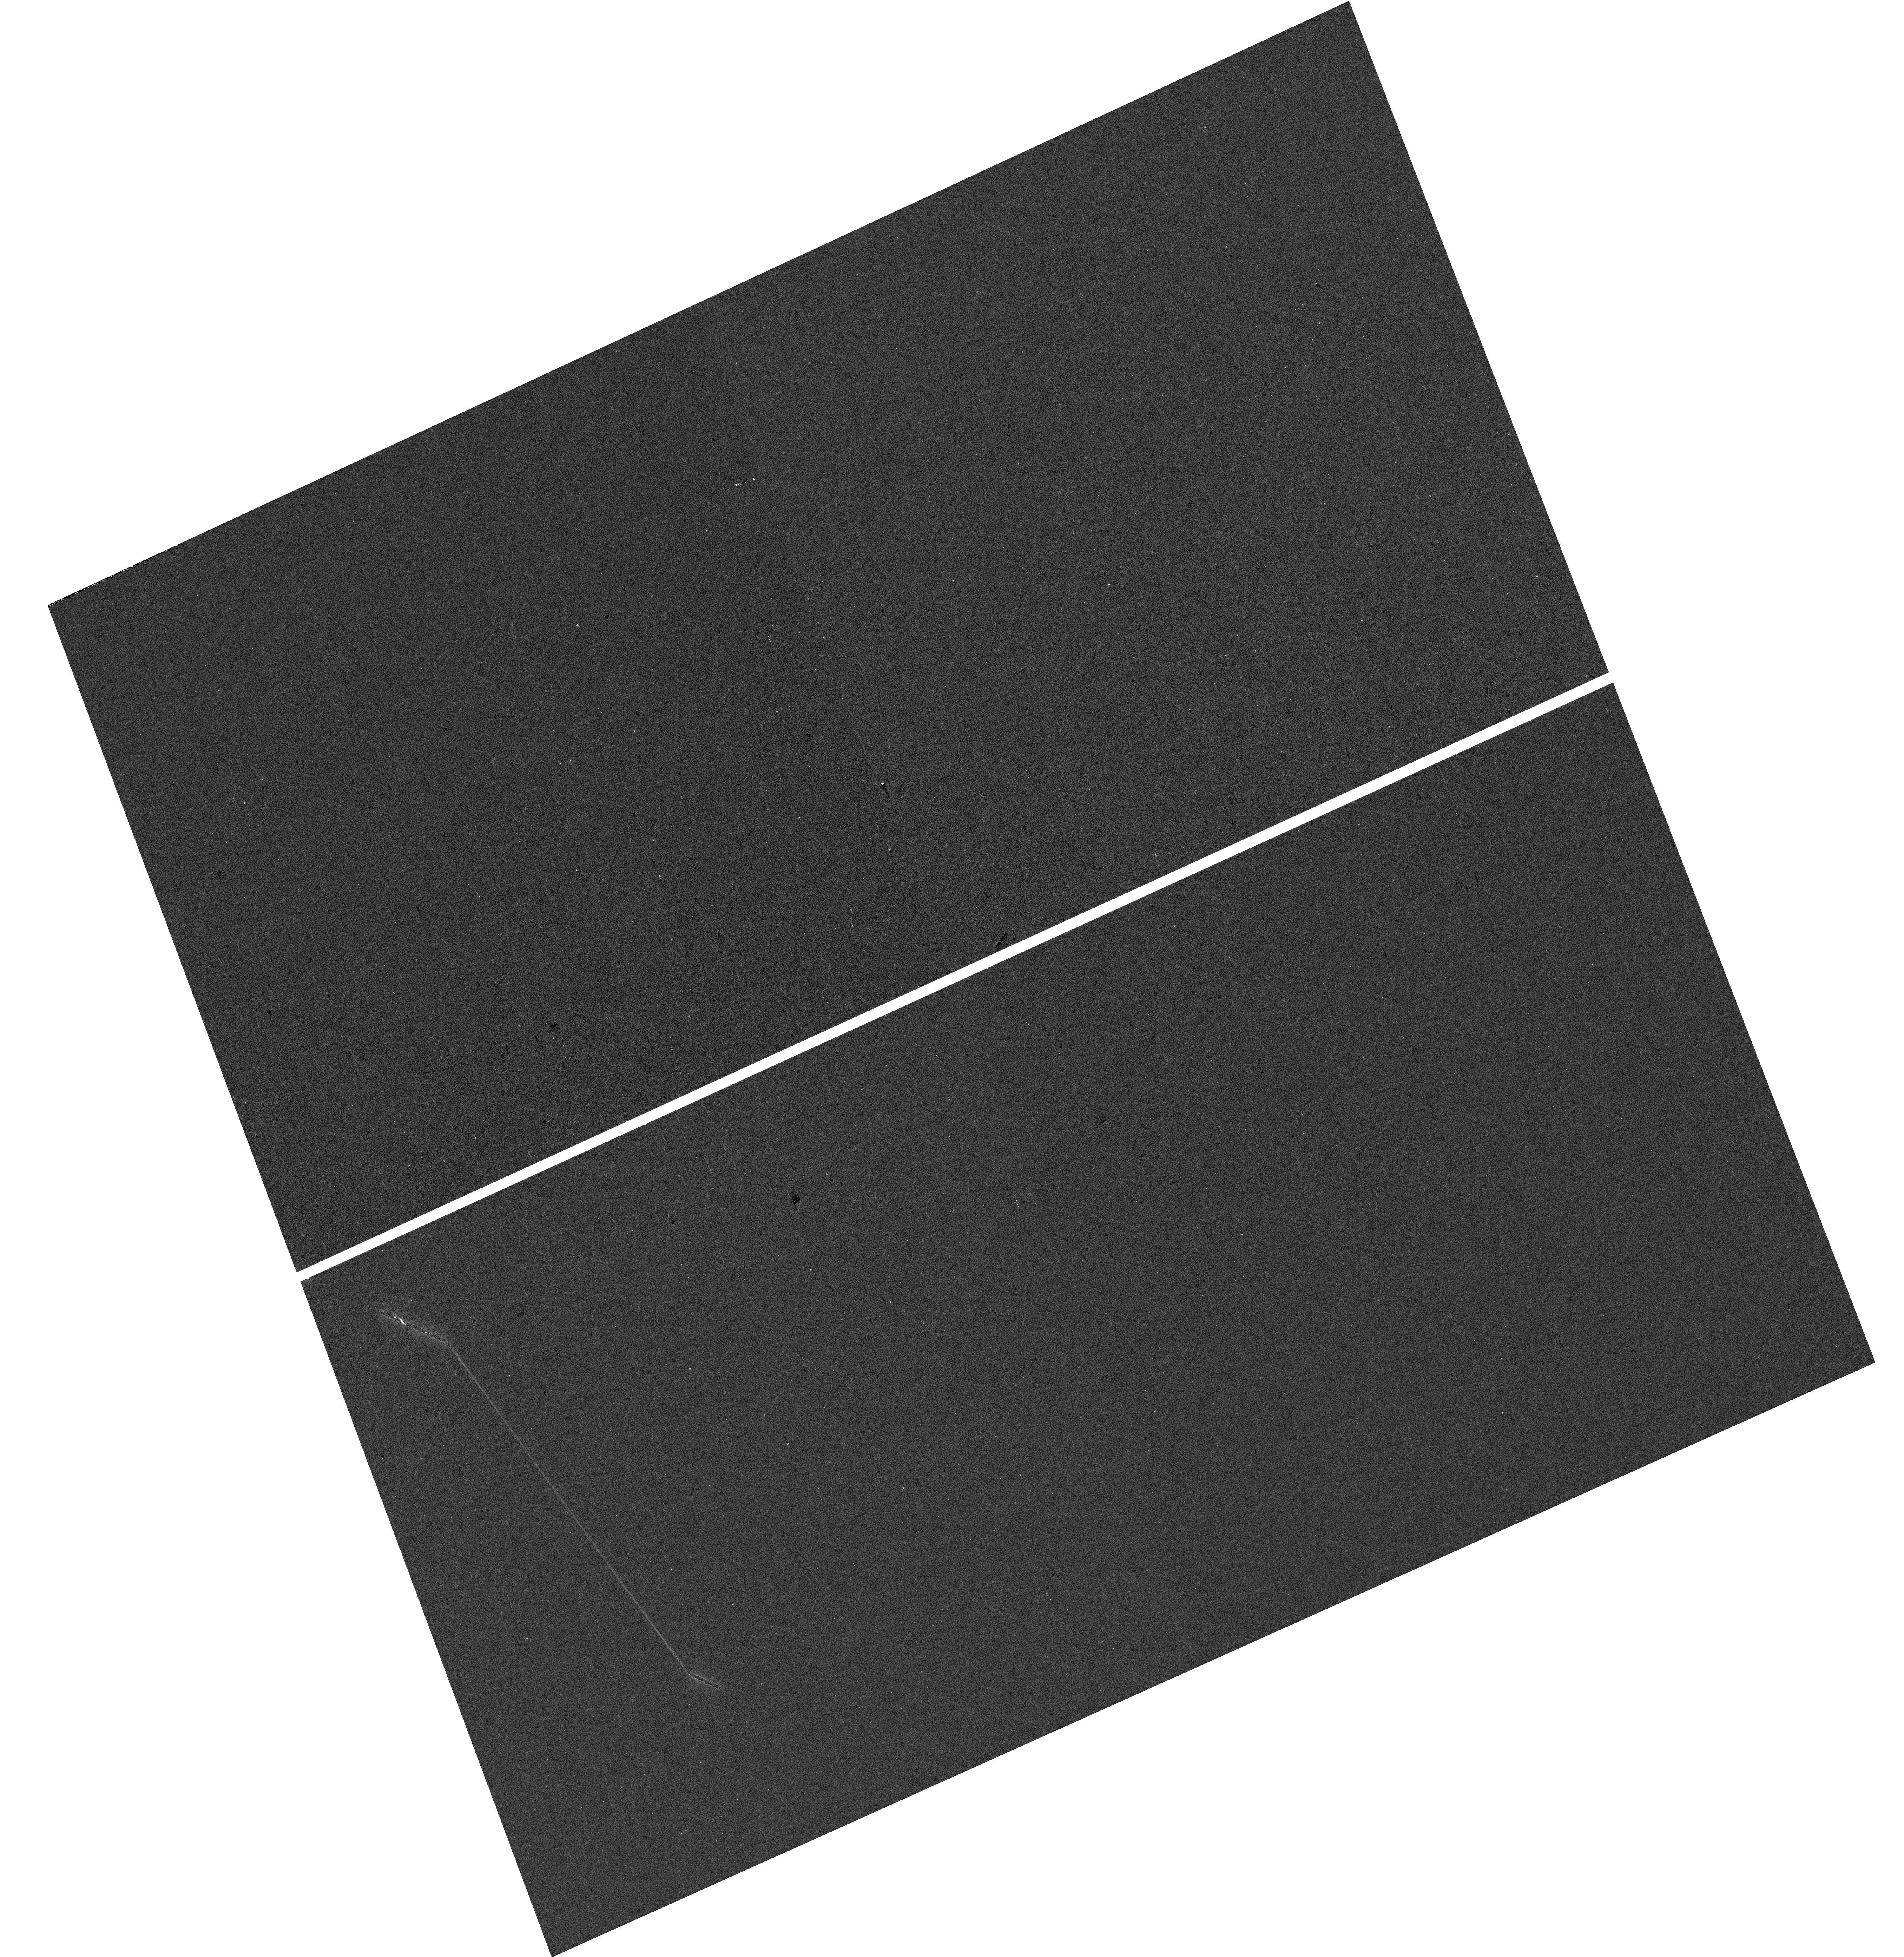
Target: CSWA-20. Instrument: WFC3/UVIS. Filter: F300X. Exposure: 7 min. Observation ID: hst_17138_01_wfc3_uvis_f300x_iezv01

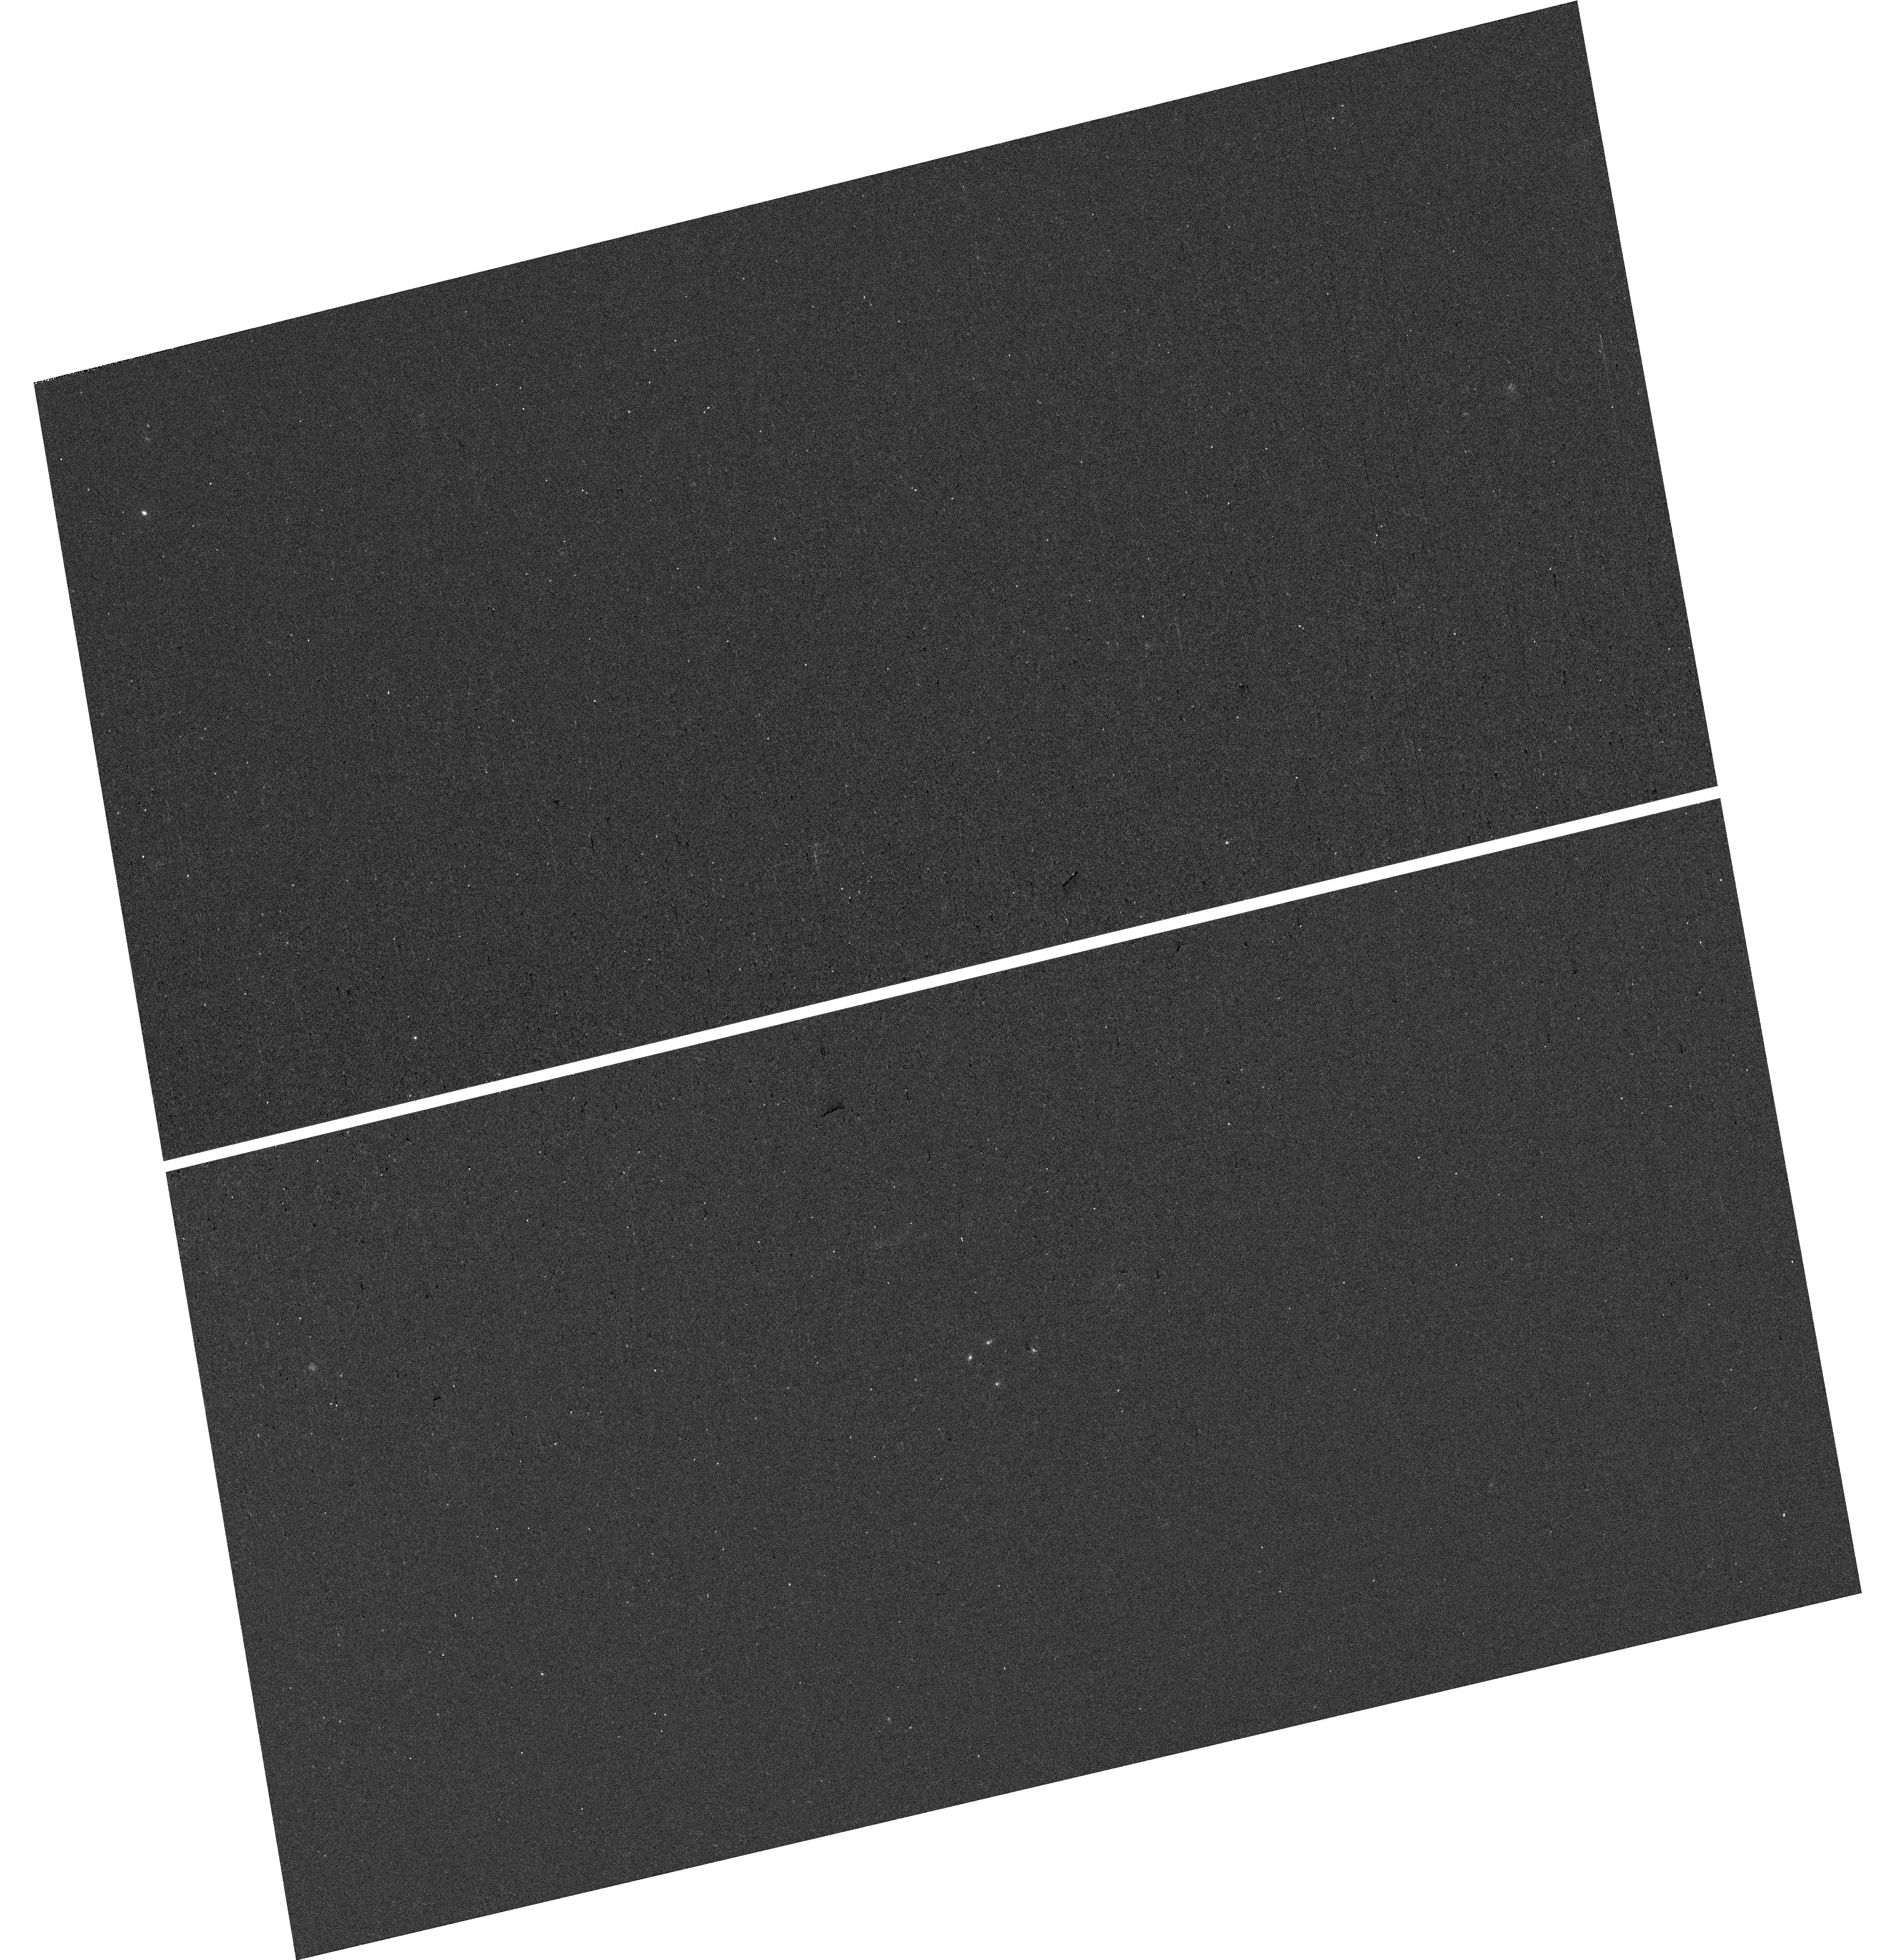
Target: CSWA-20. Instrument: WFC3/UVIS. Filter: F300X. Exposure: 7 min. Observation ID: hst_17138_02_wfc3_uvis_f300x_iezv02

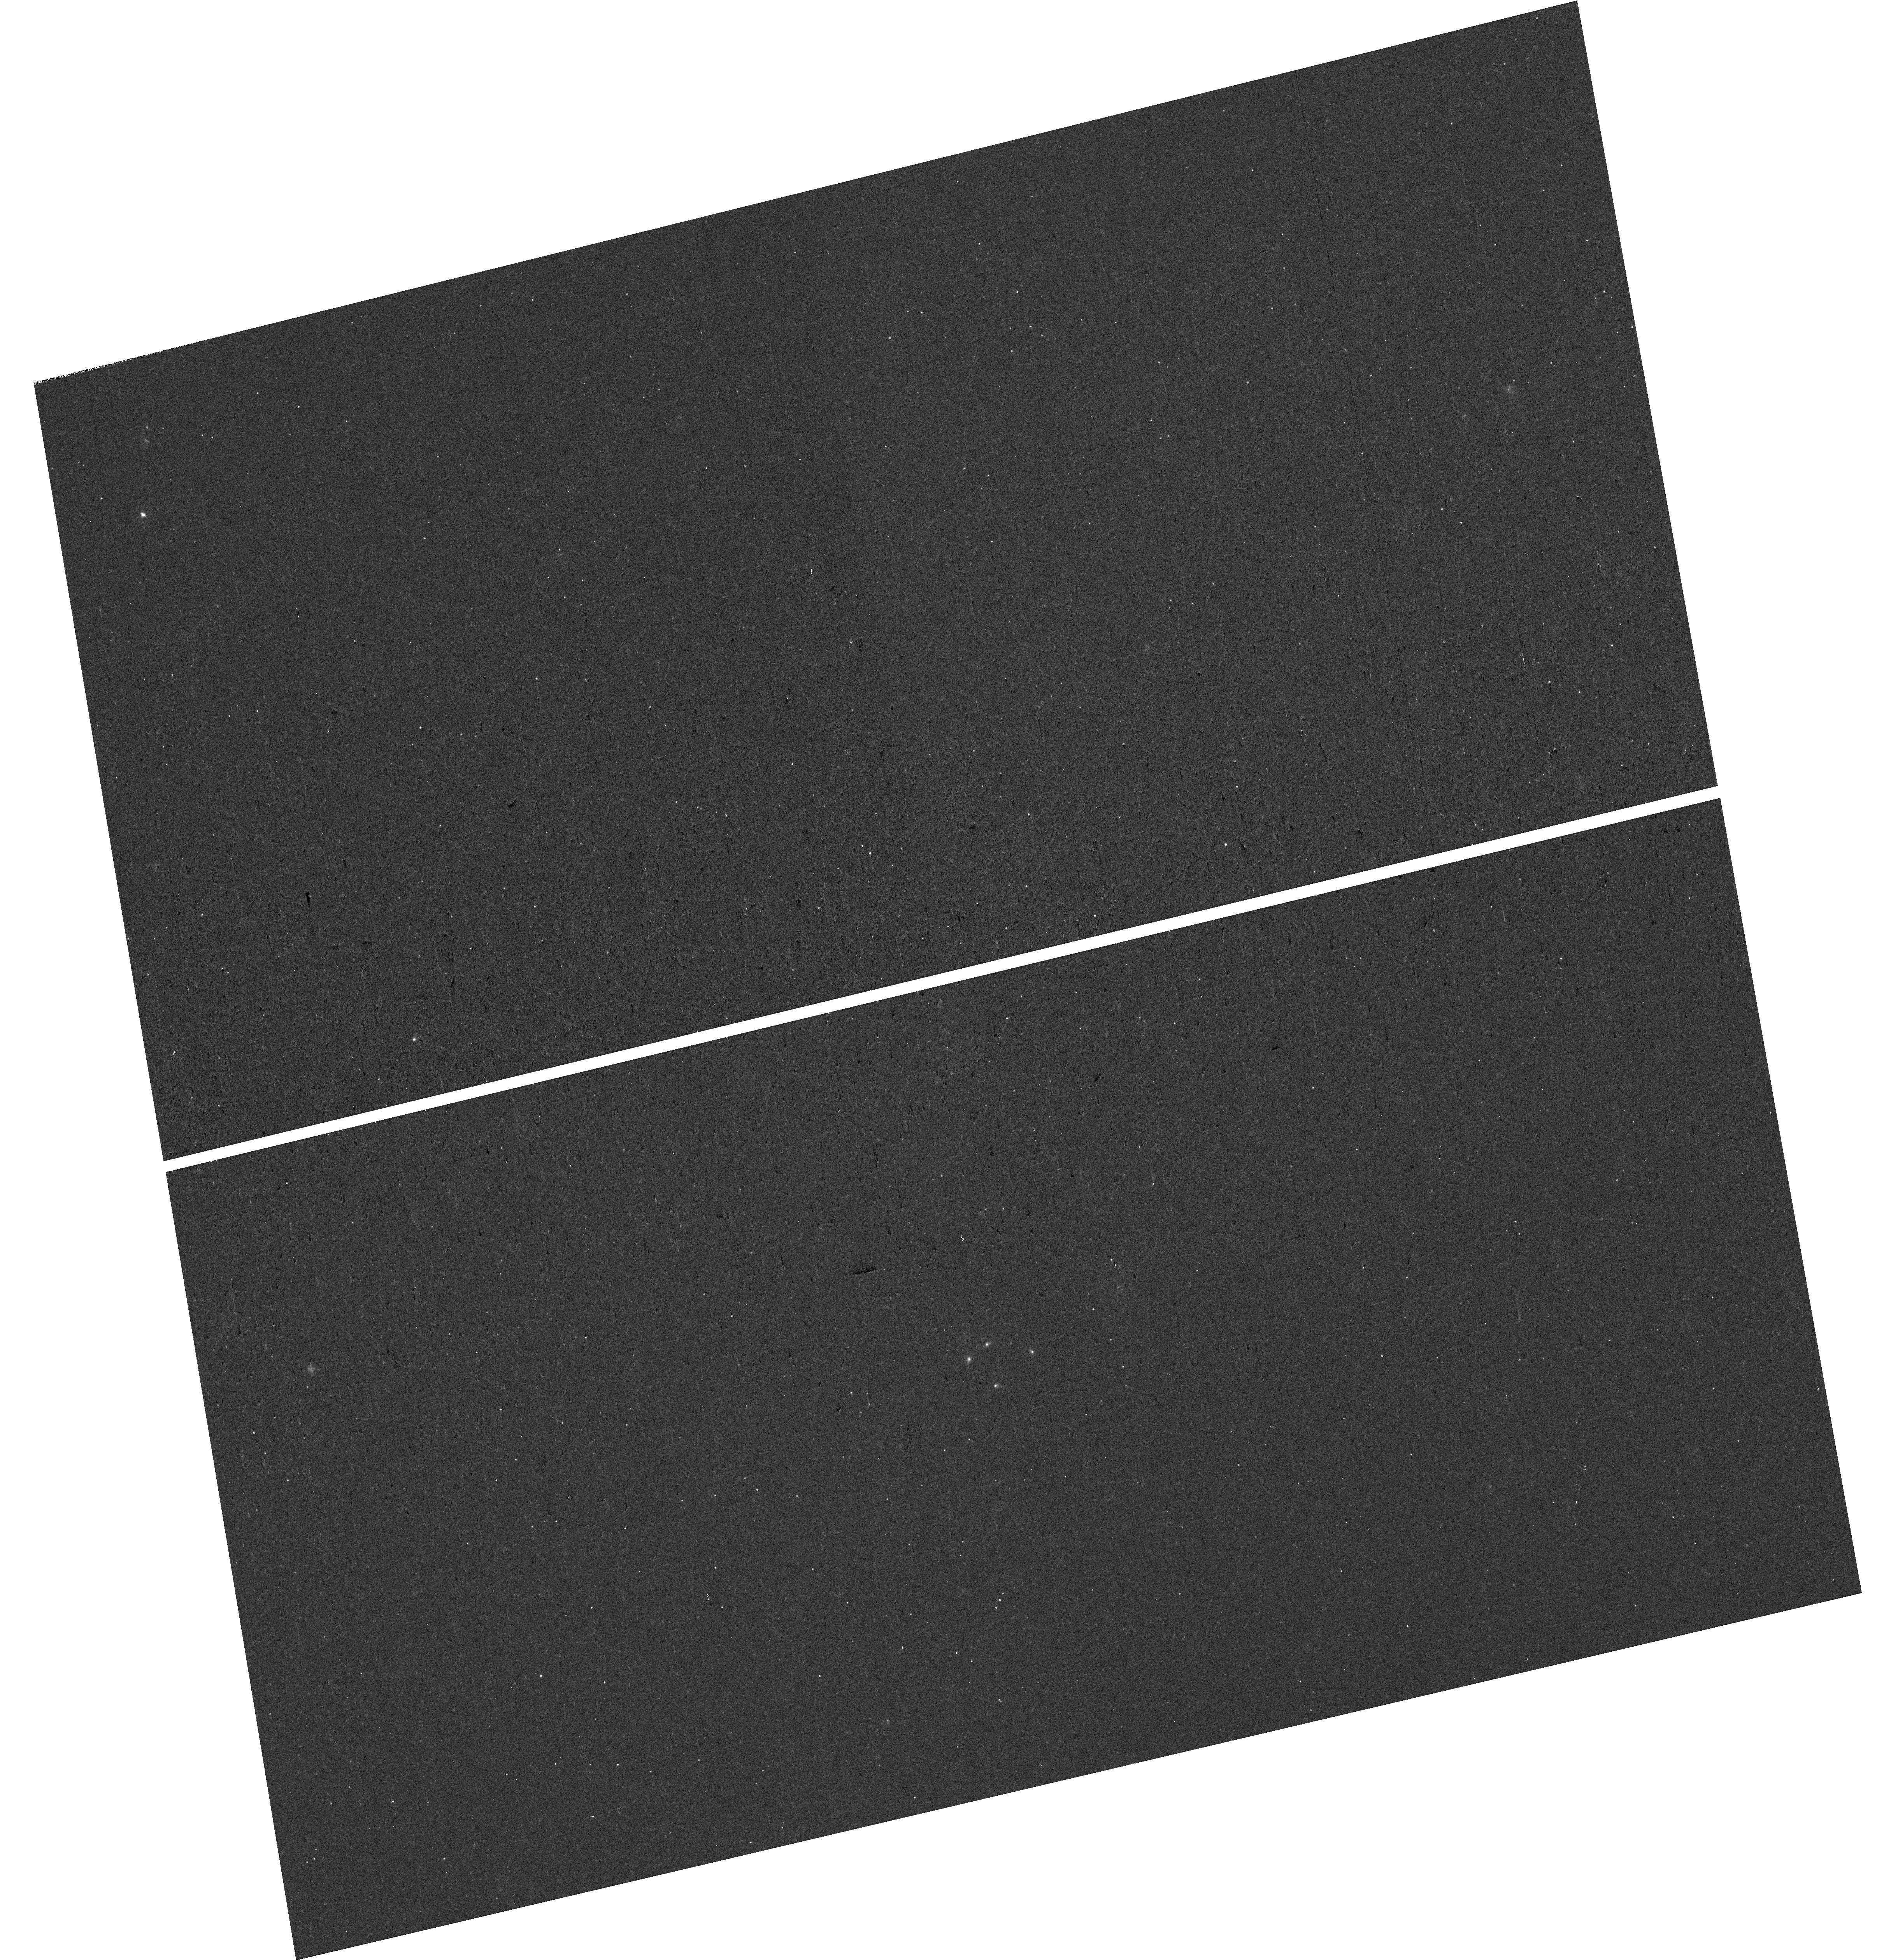
Target: CSWA-20. Instrument: WFC3/UVIS. Filter: F300X. Exposure: 7 min. Observation ID: hst_17138_03_wfc3_uvis_f300x_iezv03

Studying ionizing photon escape from a bright gravitationally lensed reionization era analog at z=1.43 (PI: Mainali, Ramesh)

We propose WFC3 UVIS/G280 grism observations of a bright lensed galaxy at z=1.43 to measure ionizing (LyC) photons escaping from the system. The combination of unique brightness (g=20.7) and lensing magnification allows measurement of ionizing photon escape at sub-kpc level. The existing ground-based spectroscopy shows spectral features similar to a reionization-era galaxies. Furthermore, the galaxy shows tell-tale signs of ionizing photon production and escape. Based on the newly developed indirect measure of LyC photons using Mg II emission lines, we estimate ionizing photons escape fraction (dust corrected) of 36+/-11%. Our proposed observations will help understand (i) the connection between Mg II emission and LyC photons, (ii) the effects of stellar feedback on LyC photon escape, and (iii) allow spatially resolved Lyman-alpha map in a reionization era analog. This source is one of three at any redshift where a spatially resolved study of LyC photons is possible. This study will add to the extremely rare class of bright lensed systems showing LyC leakage, which will provide further insight to the LyC escape. Our observations will exploit the ultraviolet capability of HST allowing the study of production and escape of ionizing photons from an exceptionally bright z=1.43 galaxy that is representative of reionization epoch.